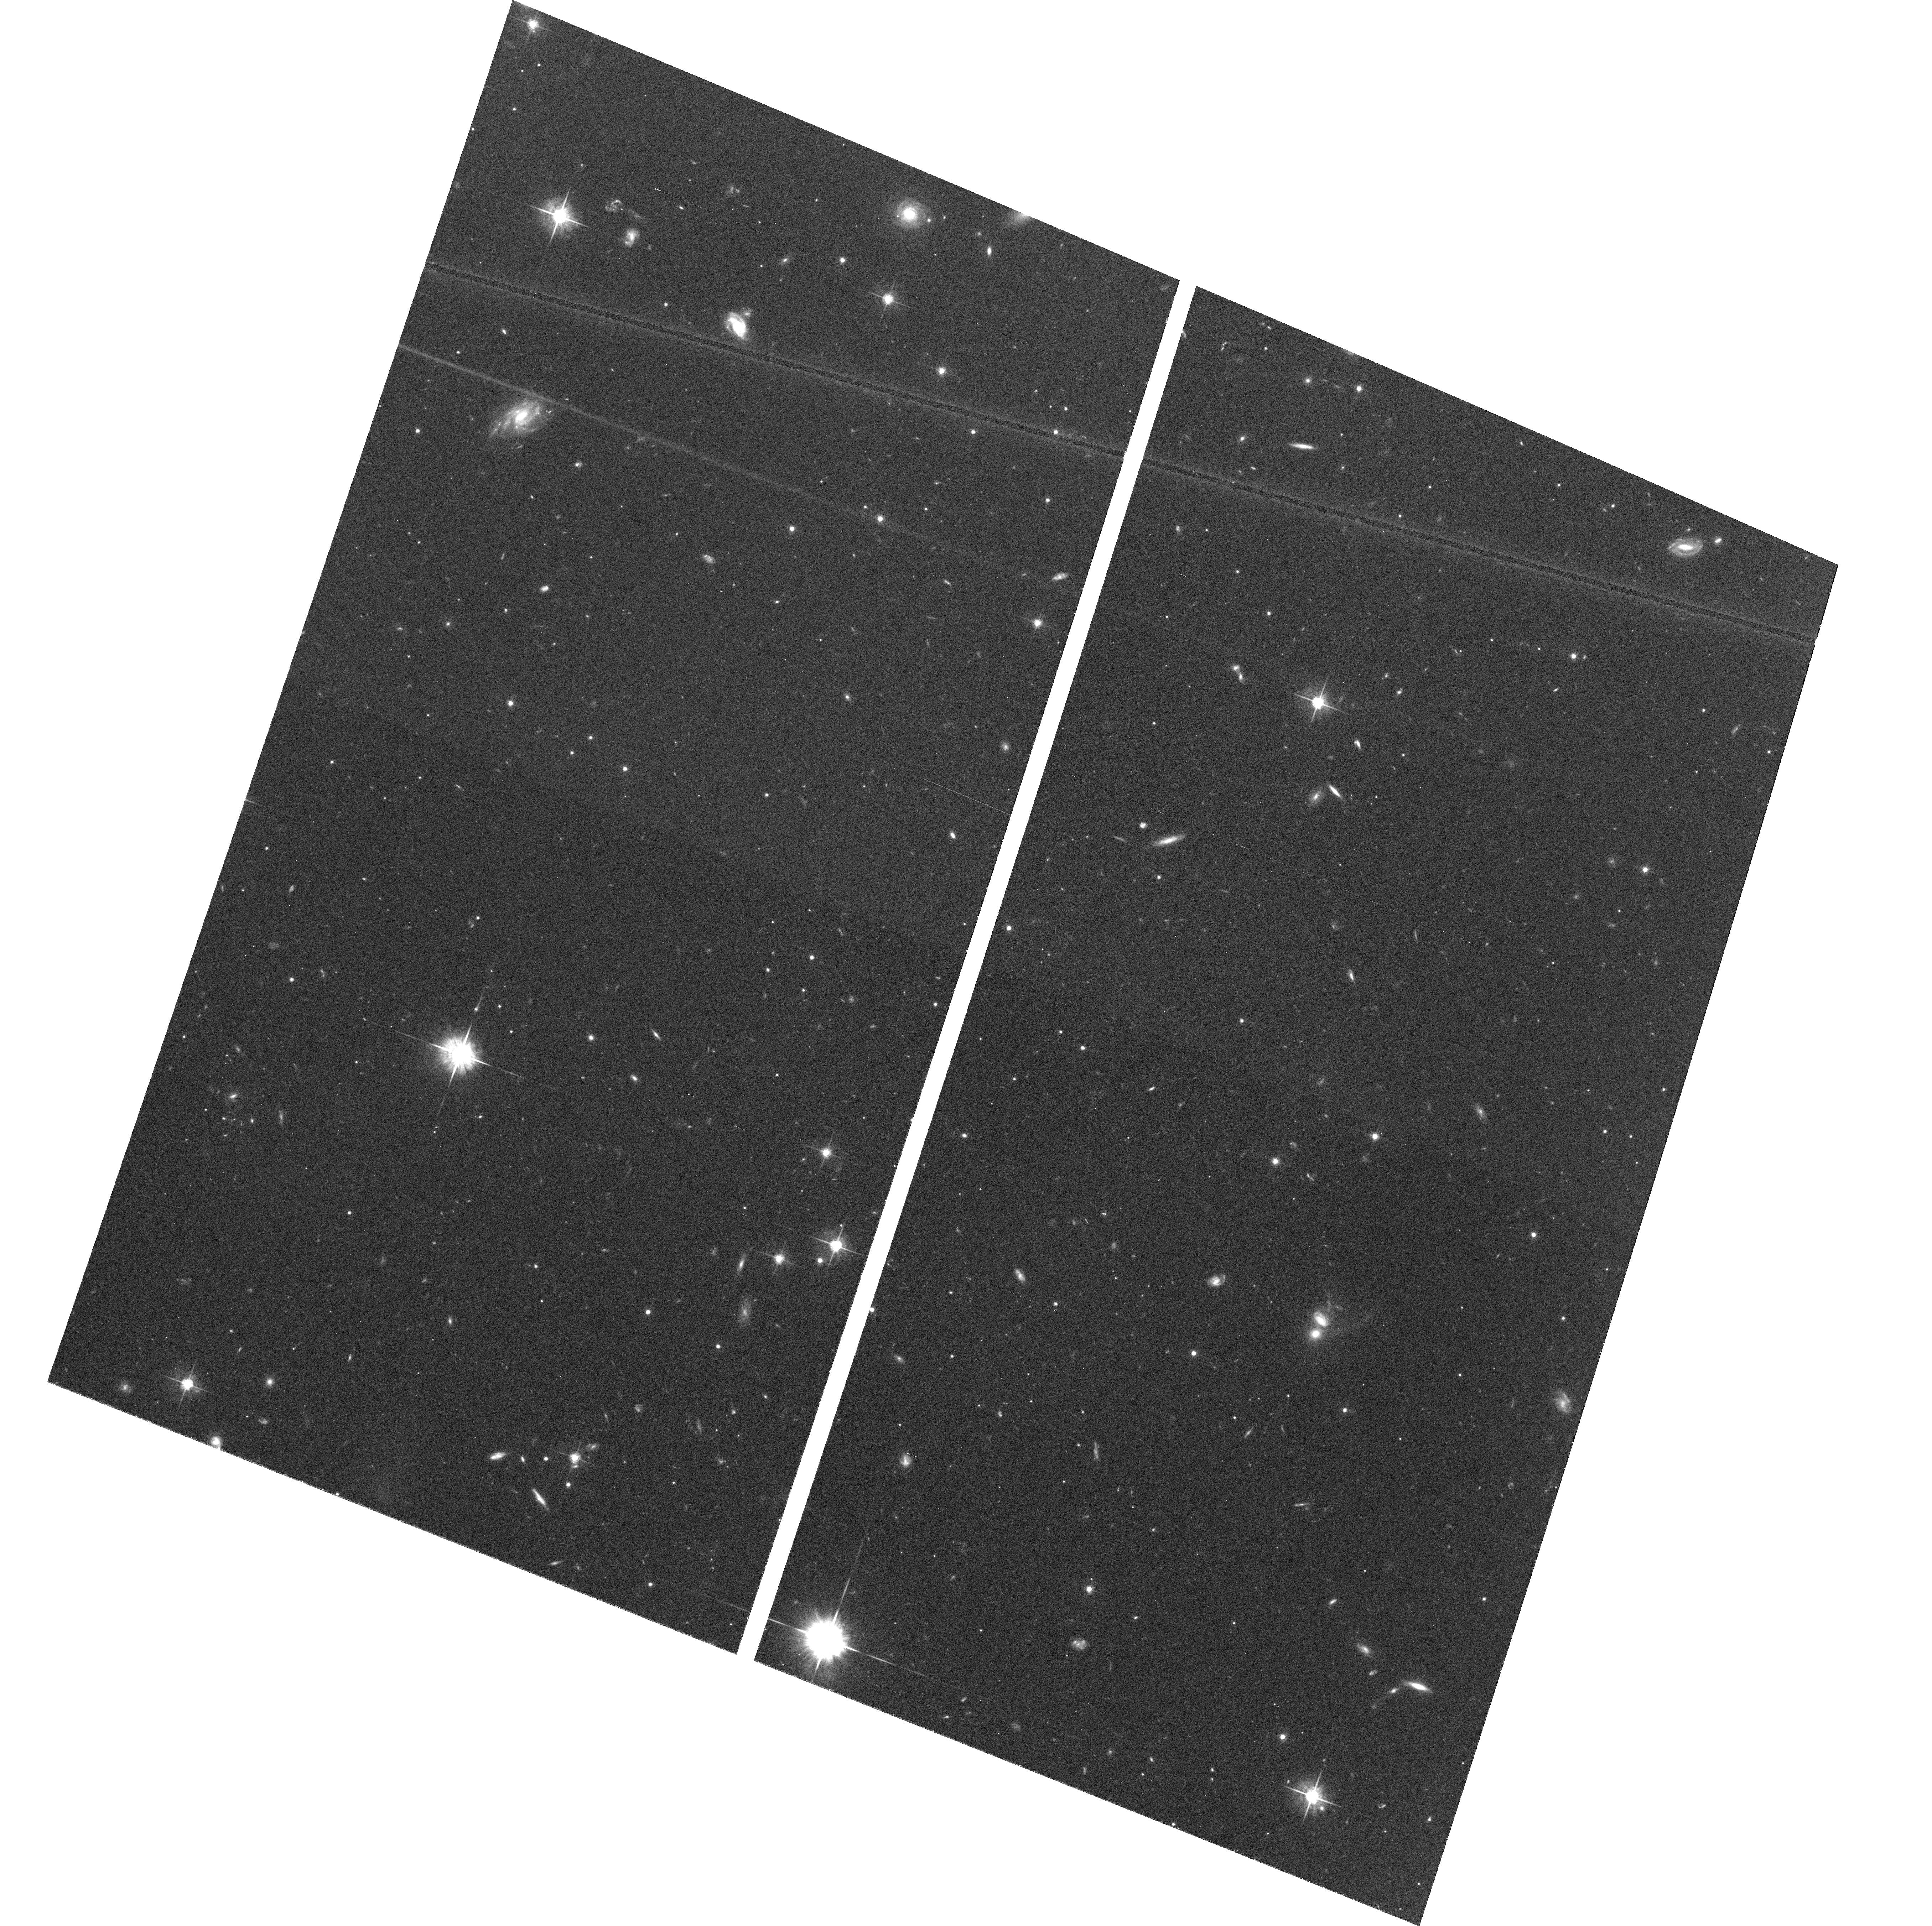
Target: field at RA 311.290°, Dec -31.341°. Instrument: ACS/WFC. Filter: F625W. Exposure: 1.2 h. Observation ID: hst_9987_21_acs_wfc_f625w_j8qj21

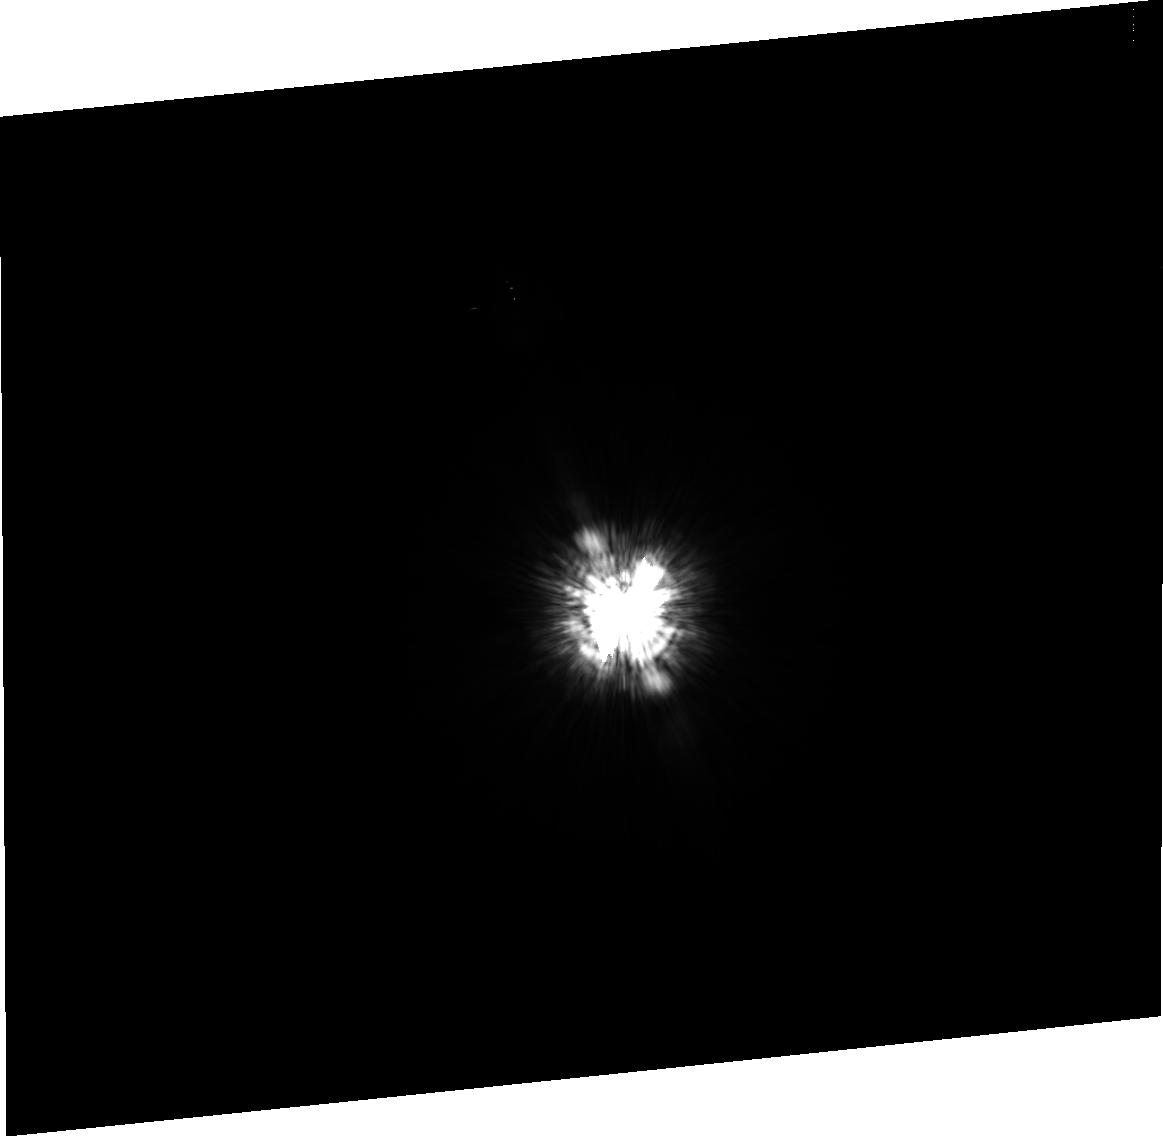
Target: ALF-PIC. Instrument: ACS/HRC. Filter: F435W. Exposure: 8 min. Observation ID: j8qj17030

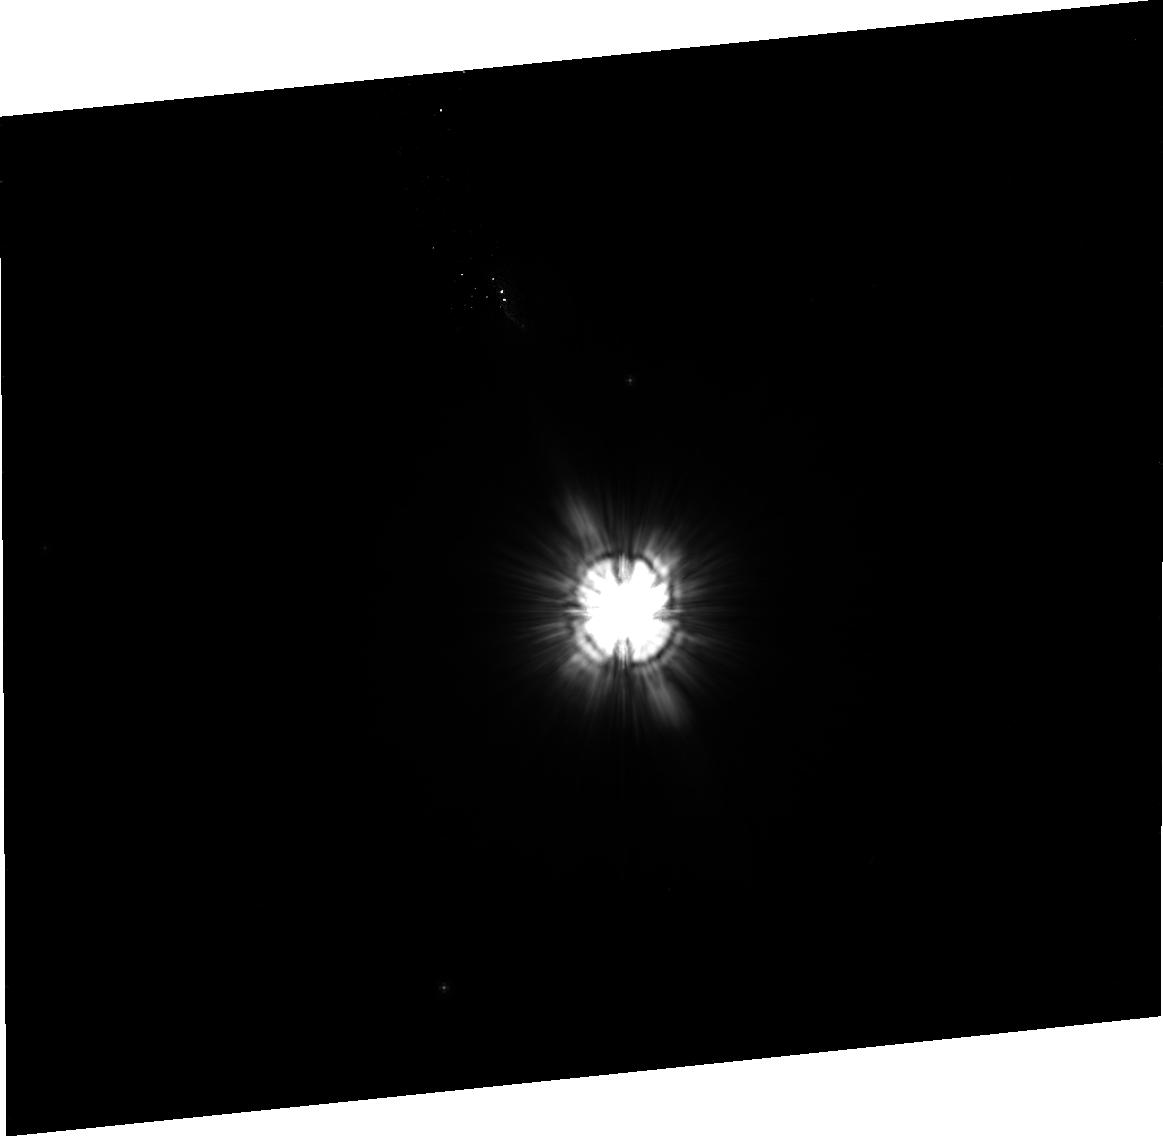
Target: HD-181327. Instrument: ACS/HRC. Filter: F606W. Exposure: 41 min. Observation ID: j8qj05020

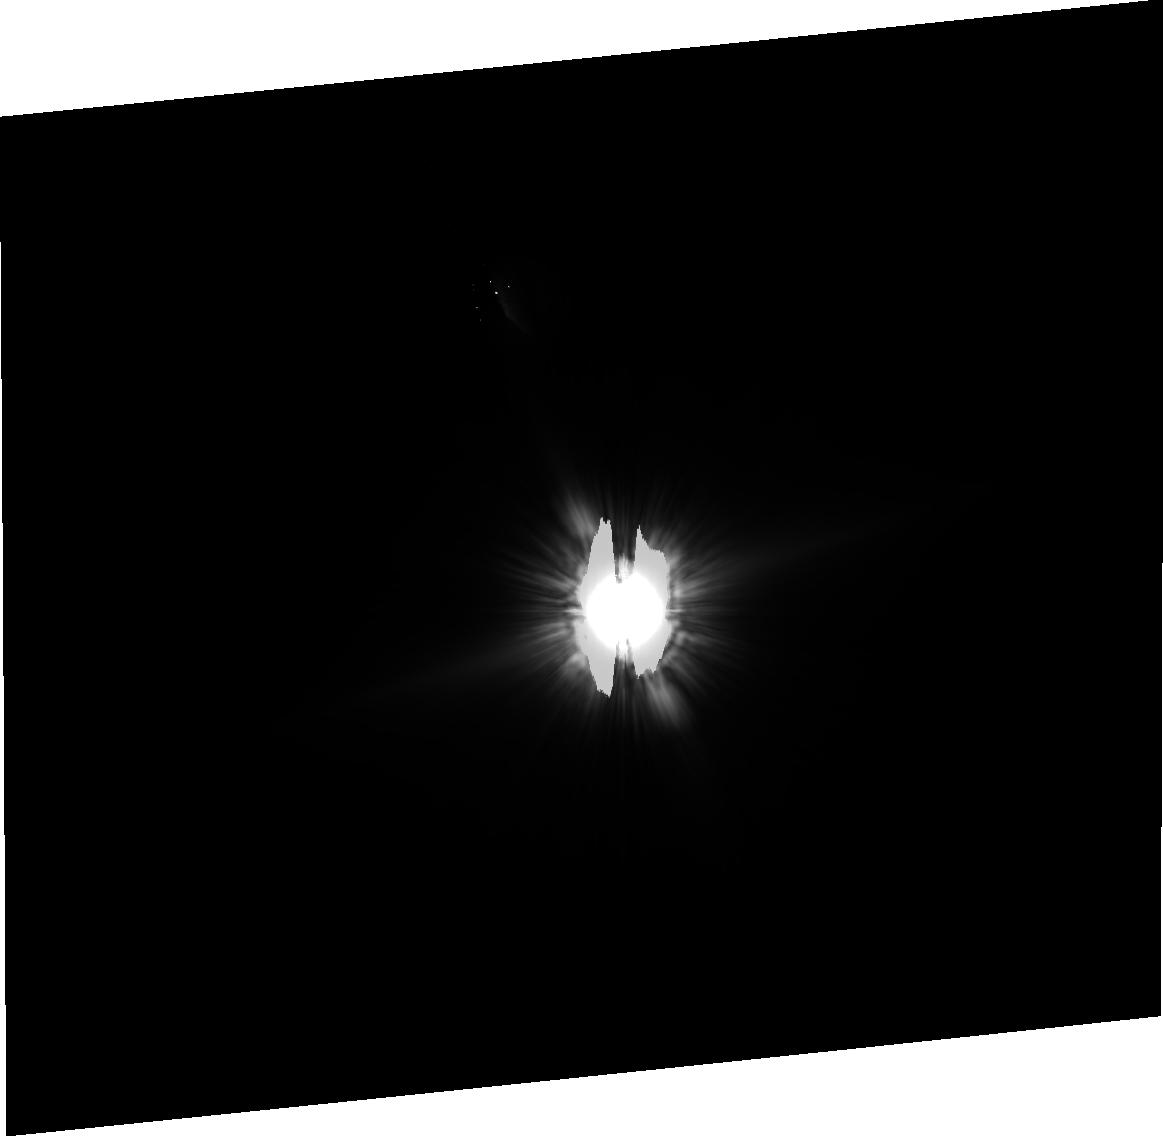
Target: BETA-PIC. Instrument: ACS/HRC. Filter: F606W. Exposure: 34 min. Observation ID: j8qj16030

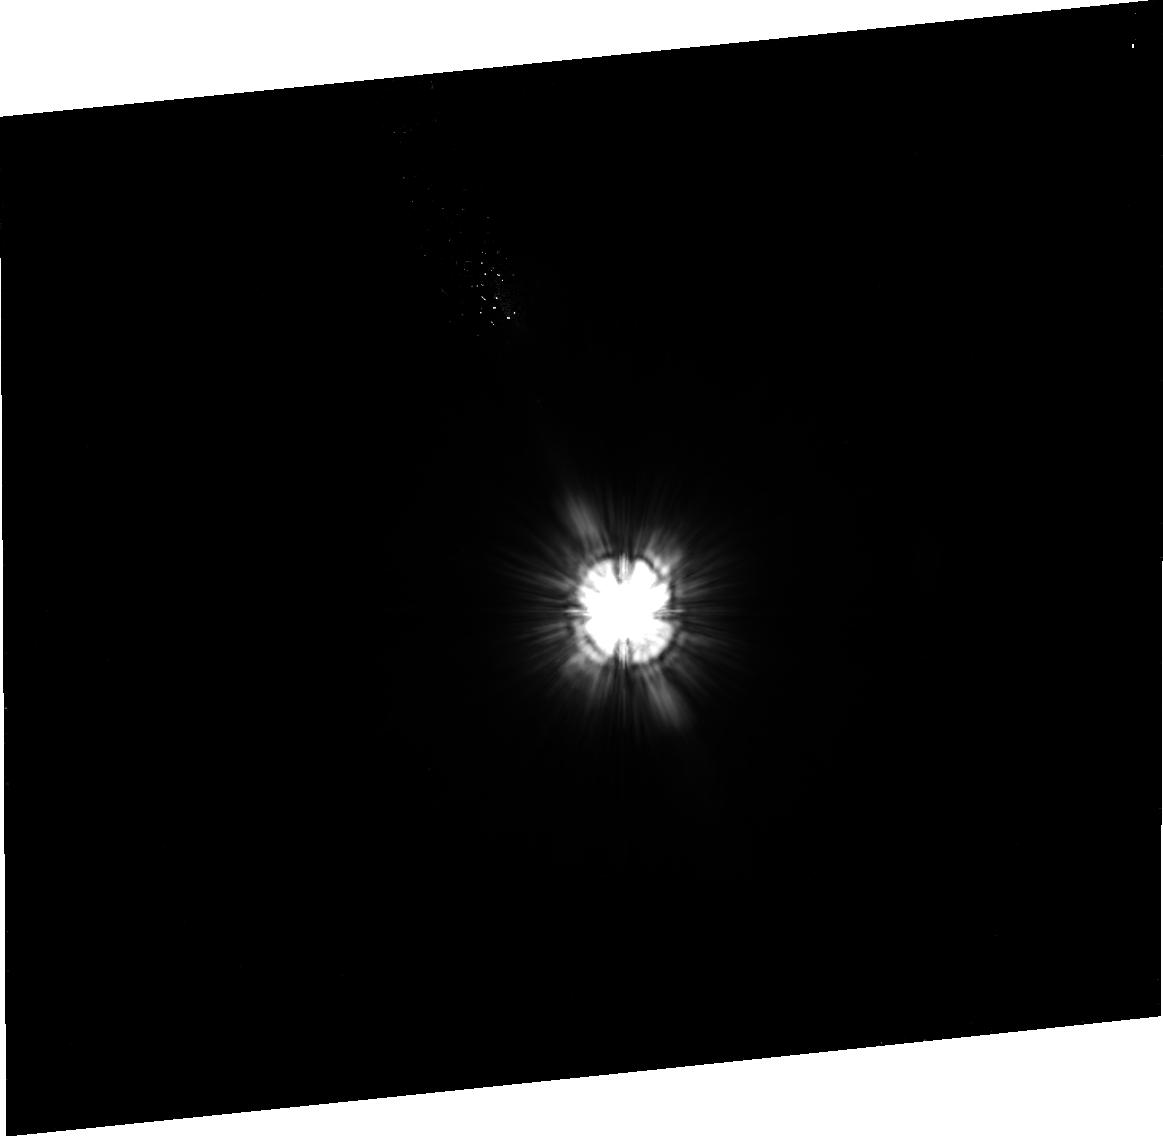
Target: HD-107146. Instrument: ACS/HRC. Filter: F606W. Exposure: 39 min. Observation ID: j8qj03020

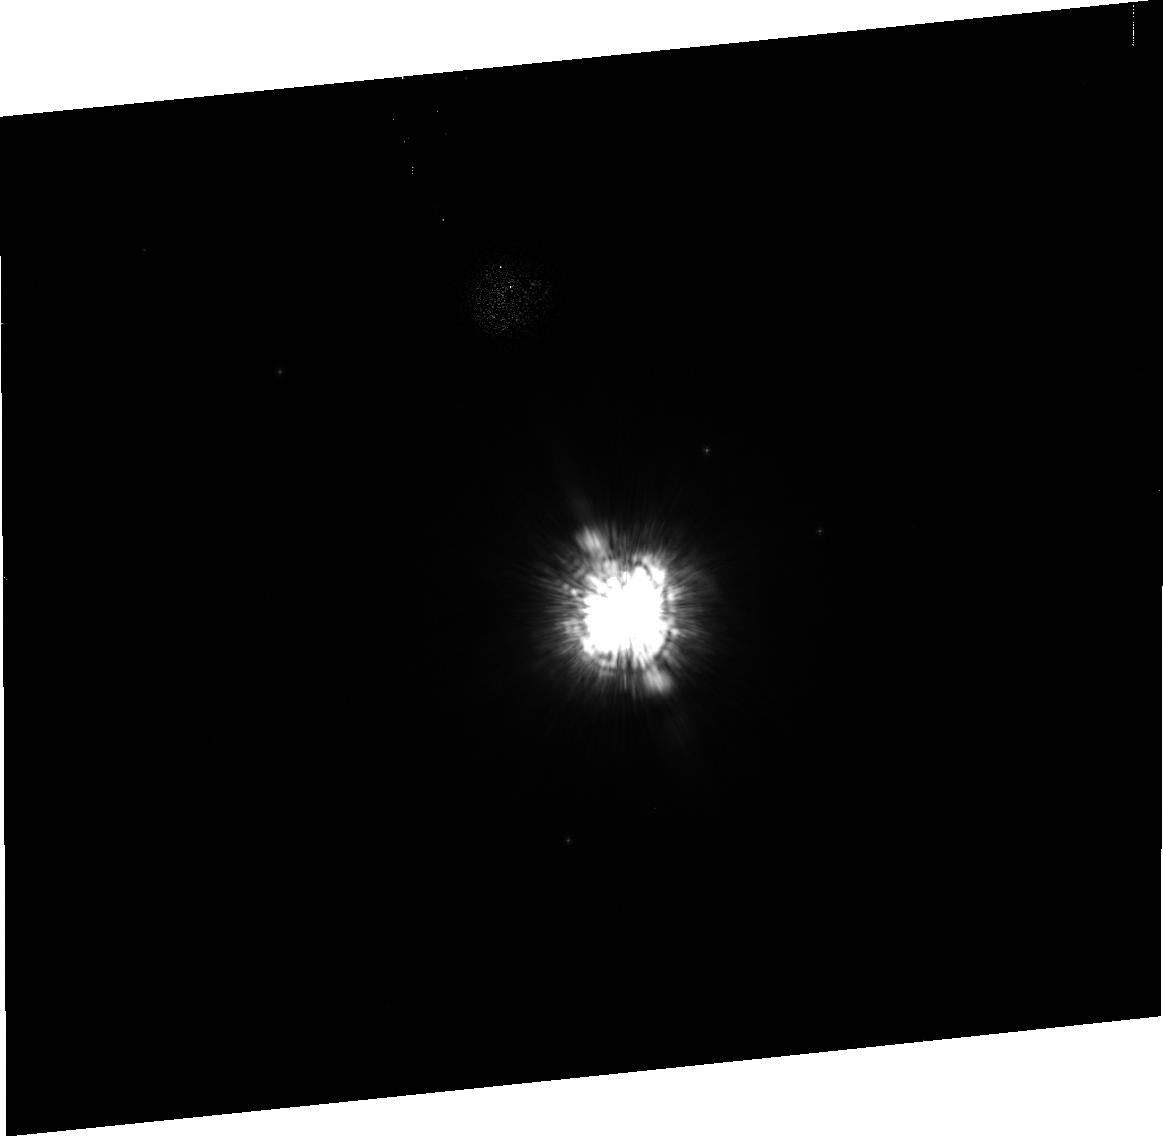
Target: HD-100546. Instrument: ACS/HRC. Filter: F435W. Exposure: 3 min. Observation ID: j8qj18010

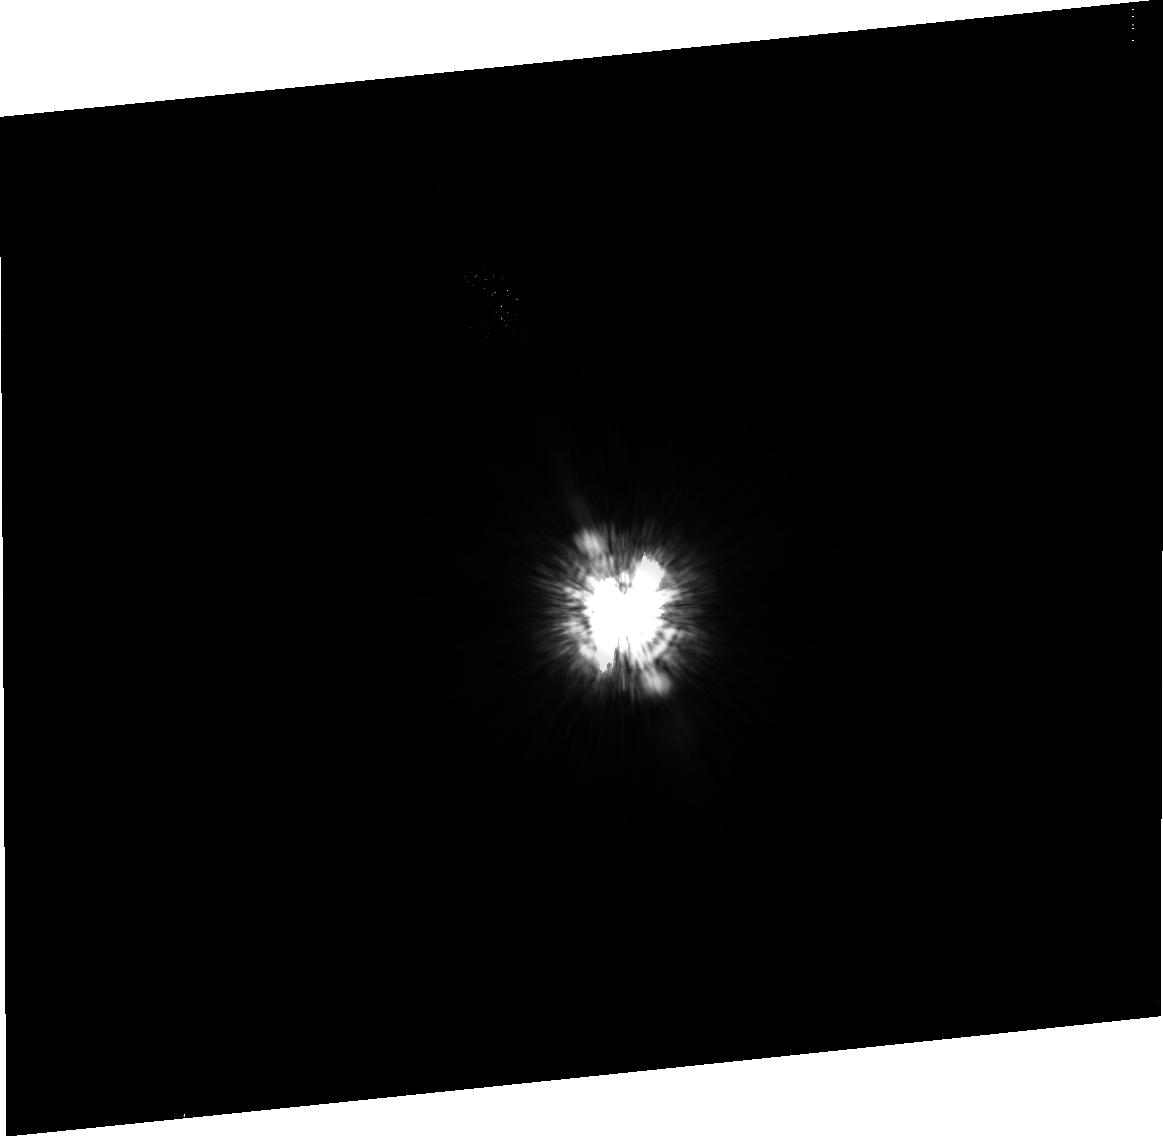
Target: HD-145570. Instrument: ACS/HRC. Filter: F435W. Exposure: 39 min. Observation ID: j8qj14010

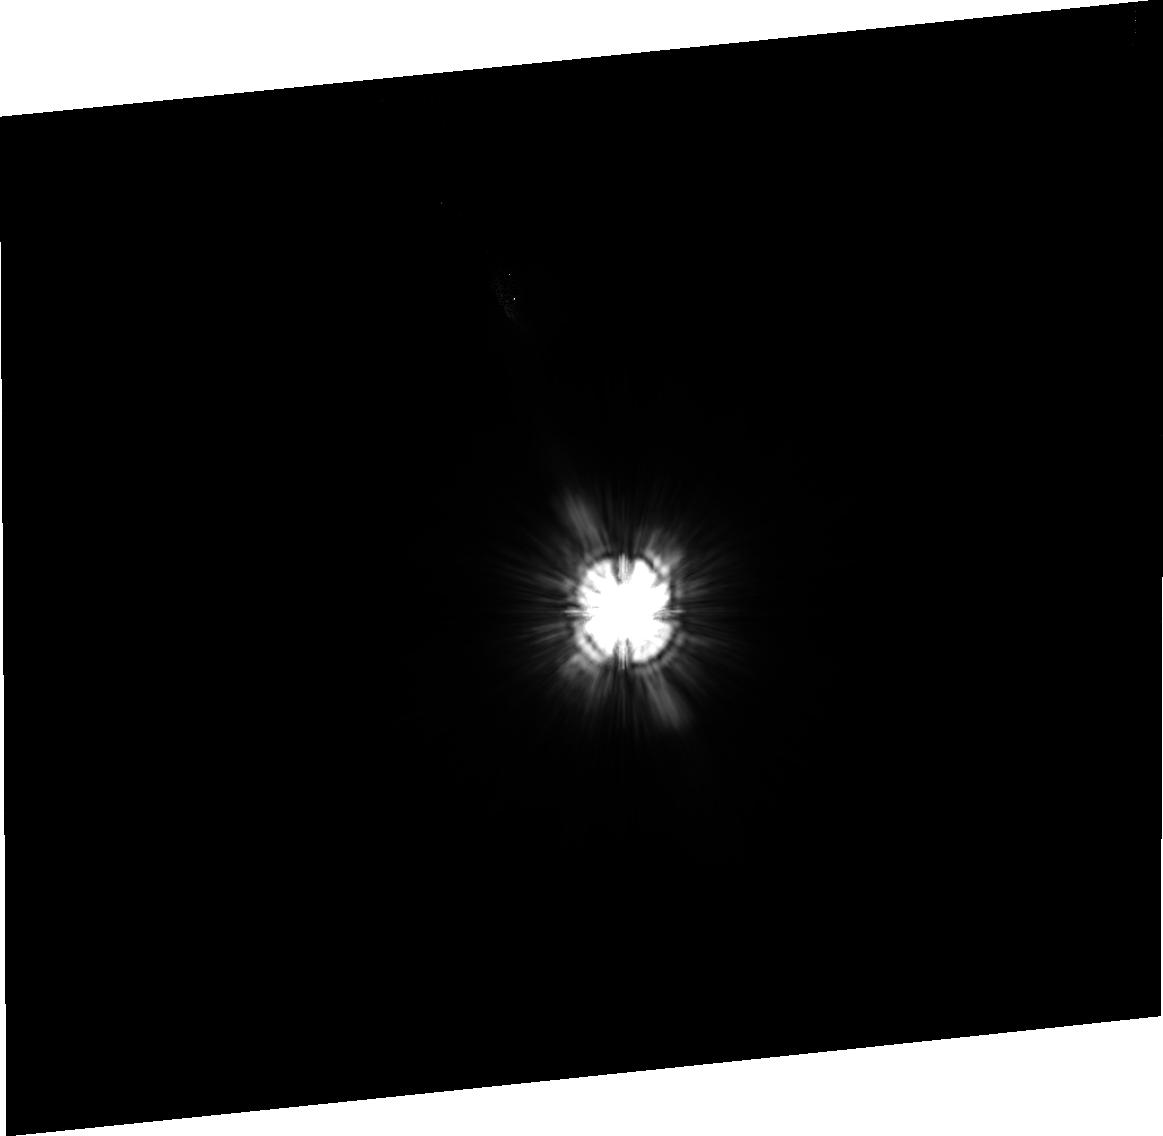
Target: HD-216149. Instrument: ACS/HRC. Filter: F606W. Exposure: 30 min. Observation ID: j8qj22030

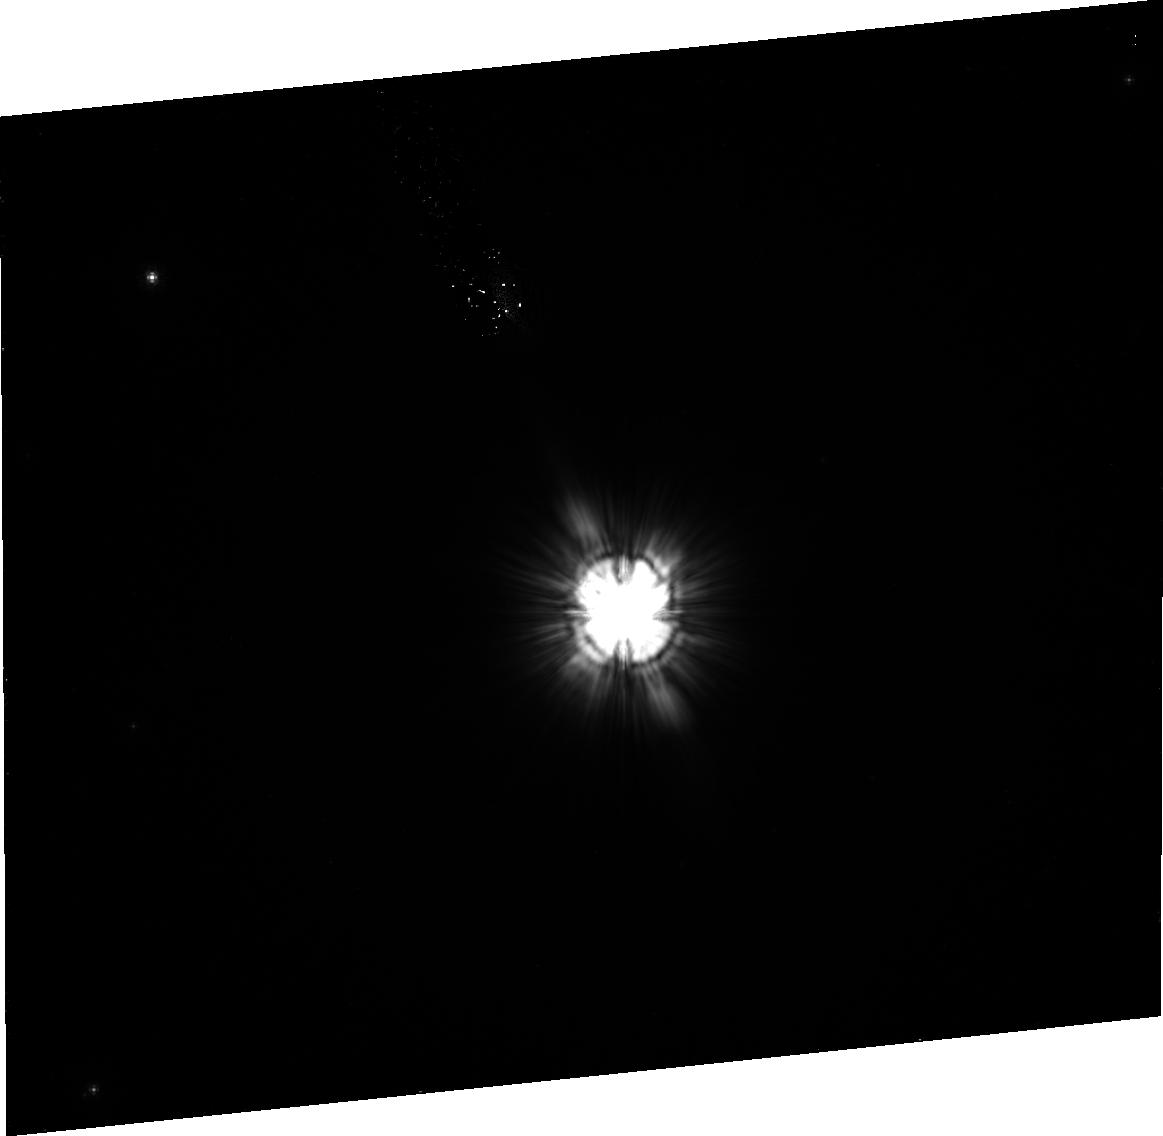
Target: HD-100453. Instrument: ACS/HRC. Filter: F606W. Exposure: 41 min. Observation ID: j8qj01020

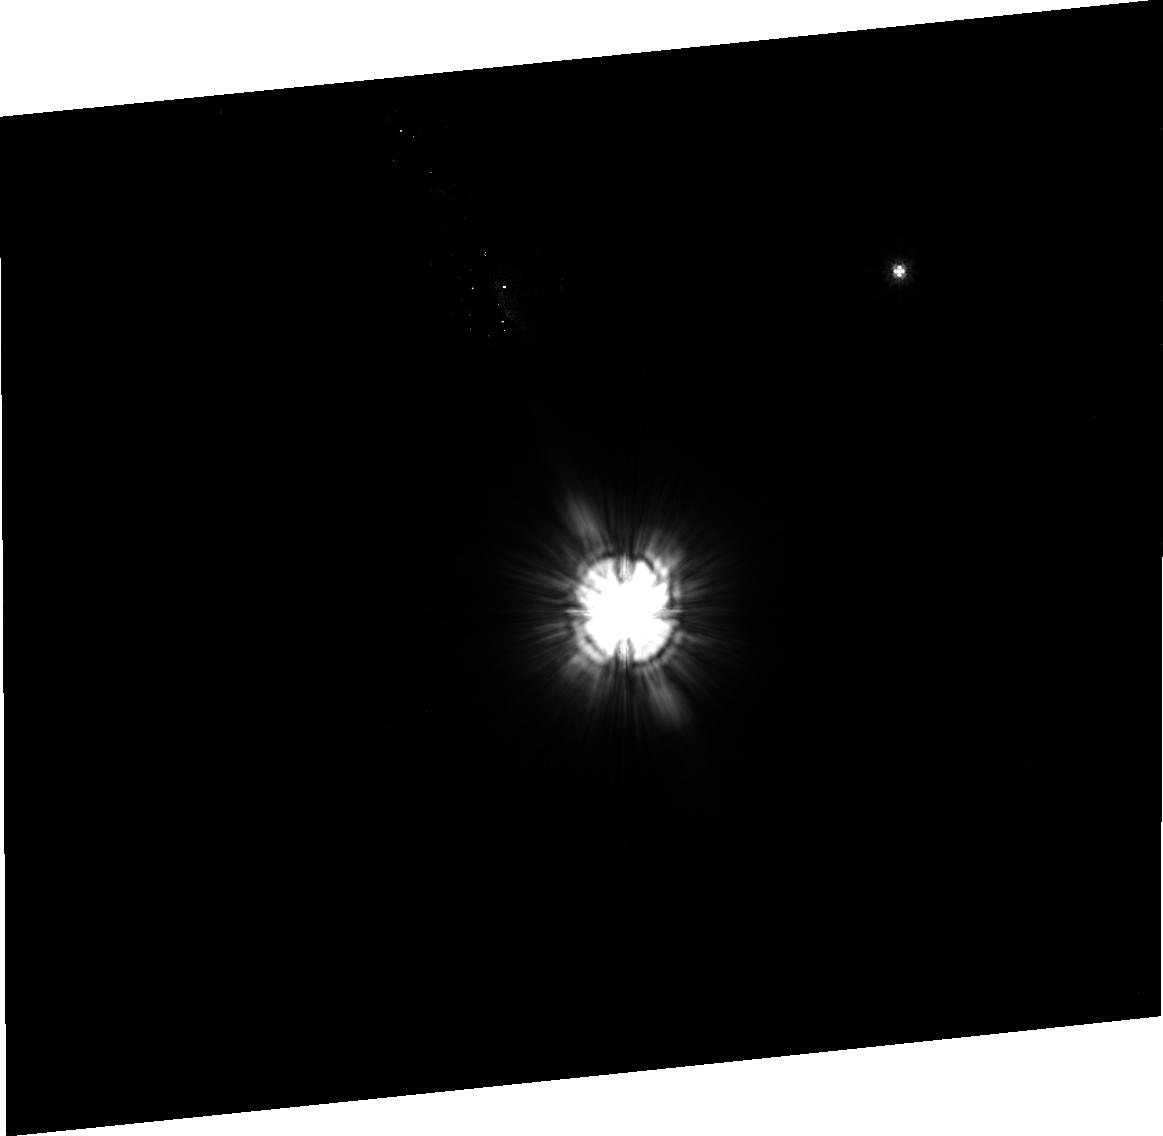
Target: HD-191089. Instrument: ACS/HRC. Filter: F606W. Exposure: 34 min. Observation ID: j8qj06010

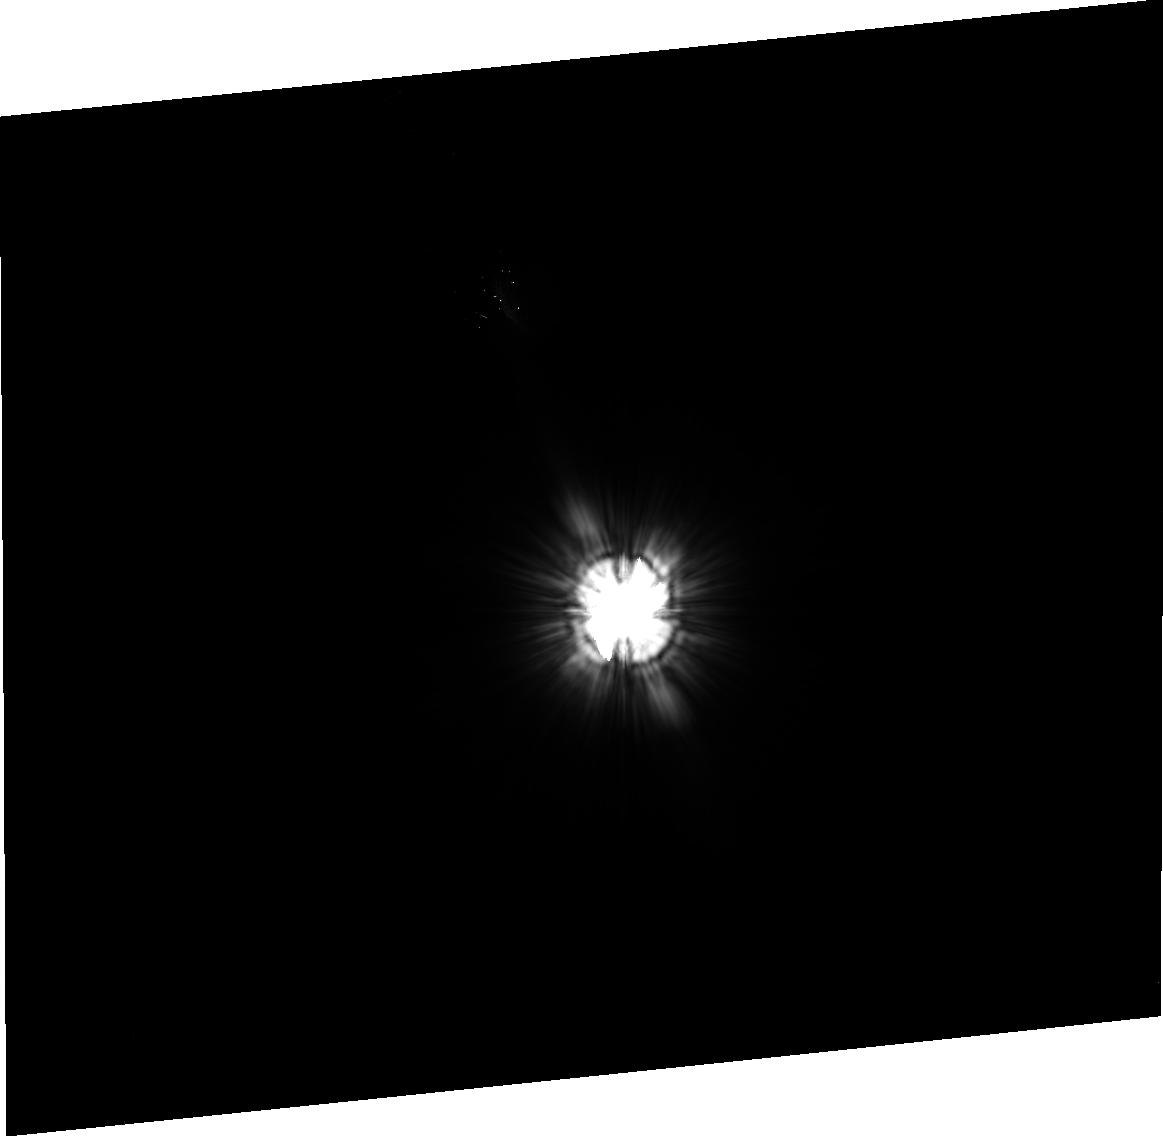
Target: HD-87427. Instrument: ACS/HRC. Filter: F606W. Exposure: 33 min. Observation ID: j8qj02010

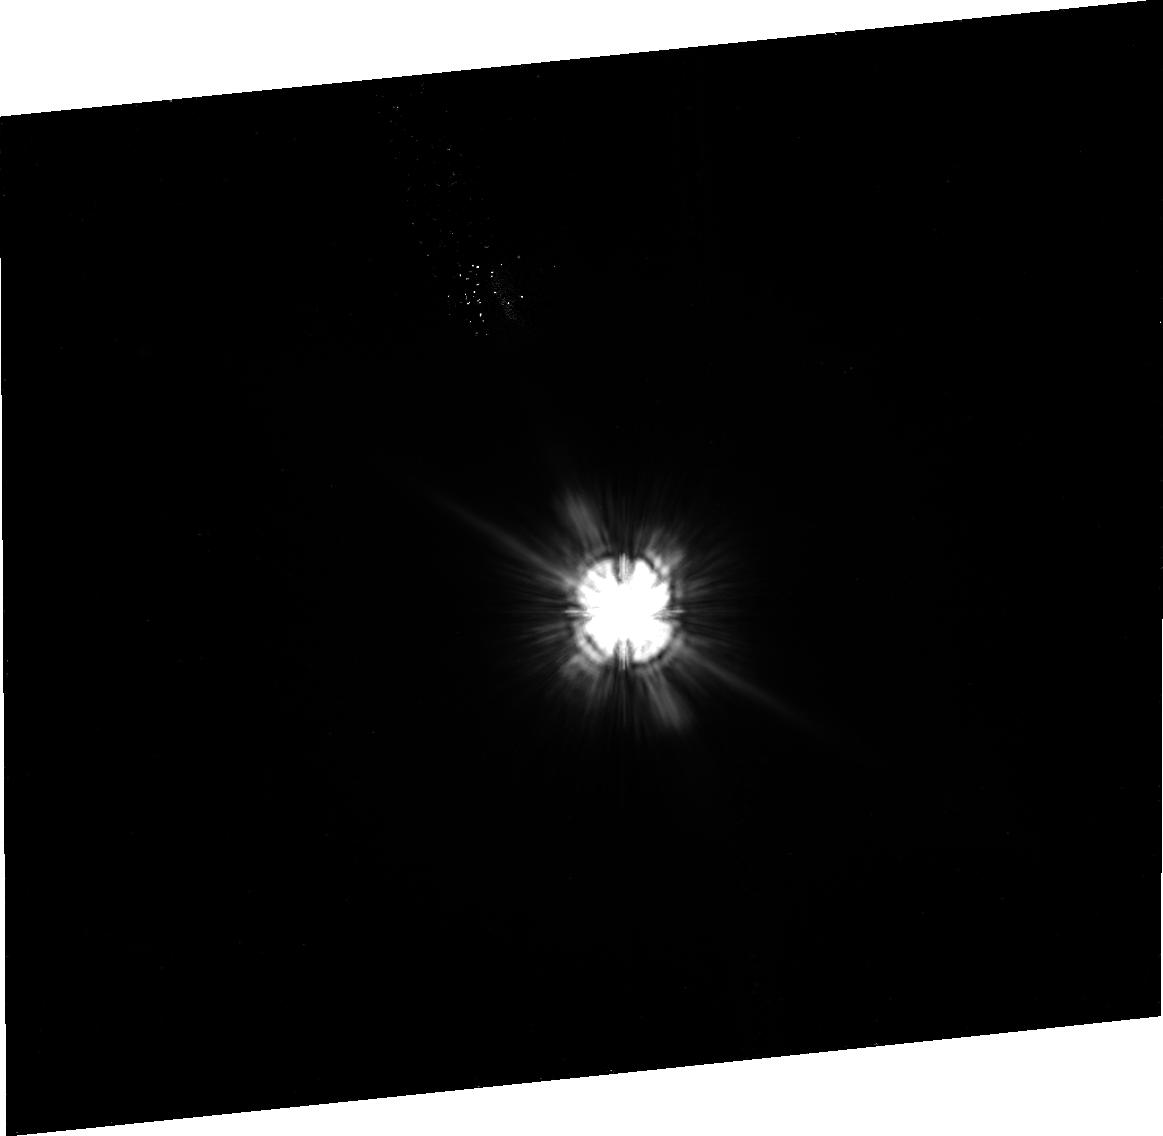
Target: GJ-803. Instrument: ACS/HRC. Filter: F606W. Exposure: 47 min. Observation ID: j8qj21060

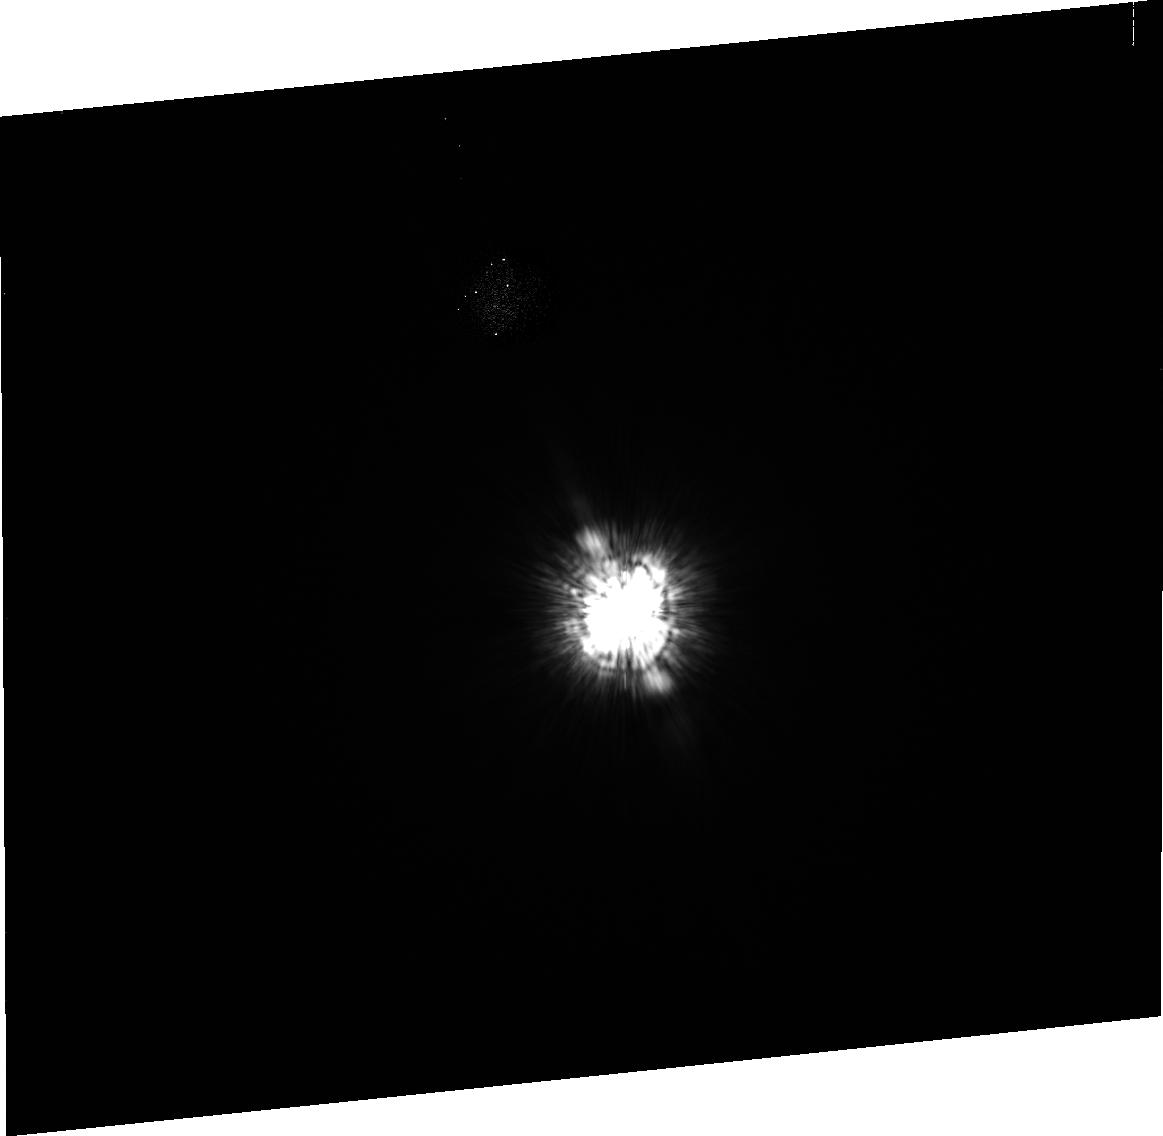
Target: HD-129433. Instrument: ACS/HRC. Filter: F435W. Exposure: 3 min. Observation ID: j8qj20020

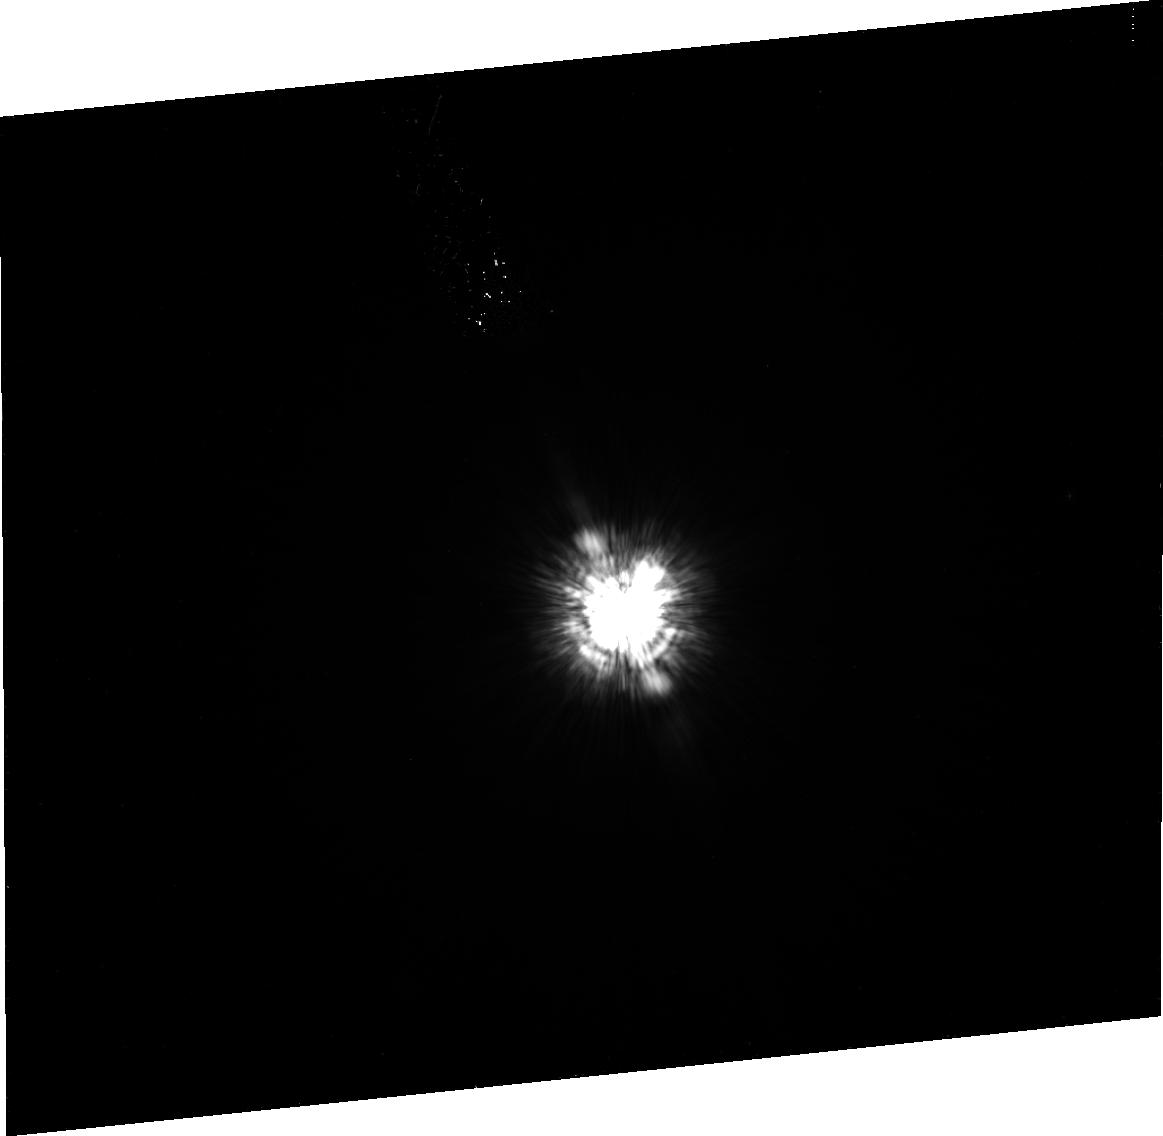
Target: HD-163296. Instrument: ACS/HRC. Filter: F435W. Exposure: 41 min. Observation ID: j8qj13010

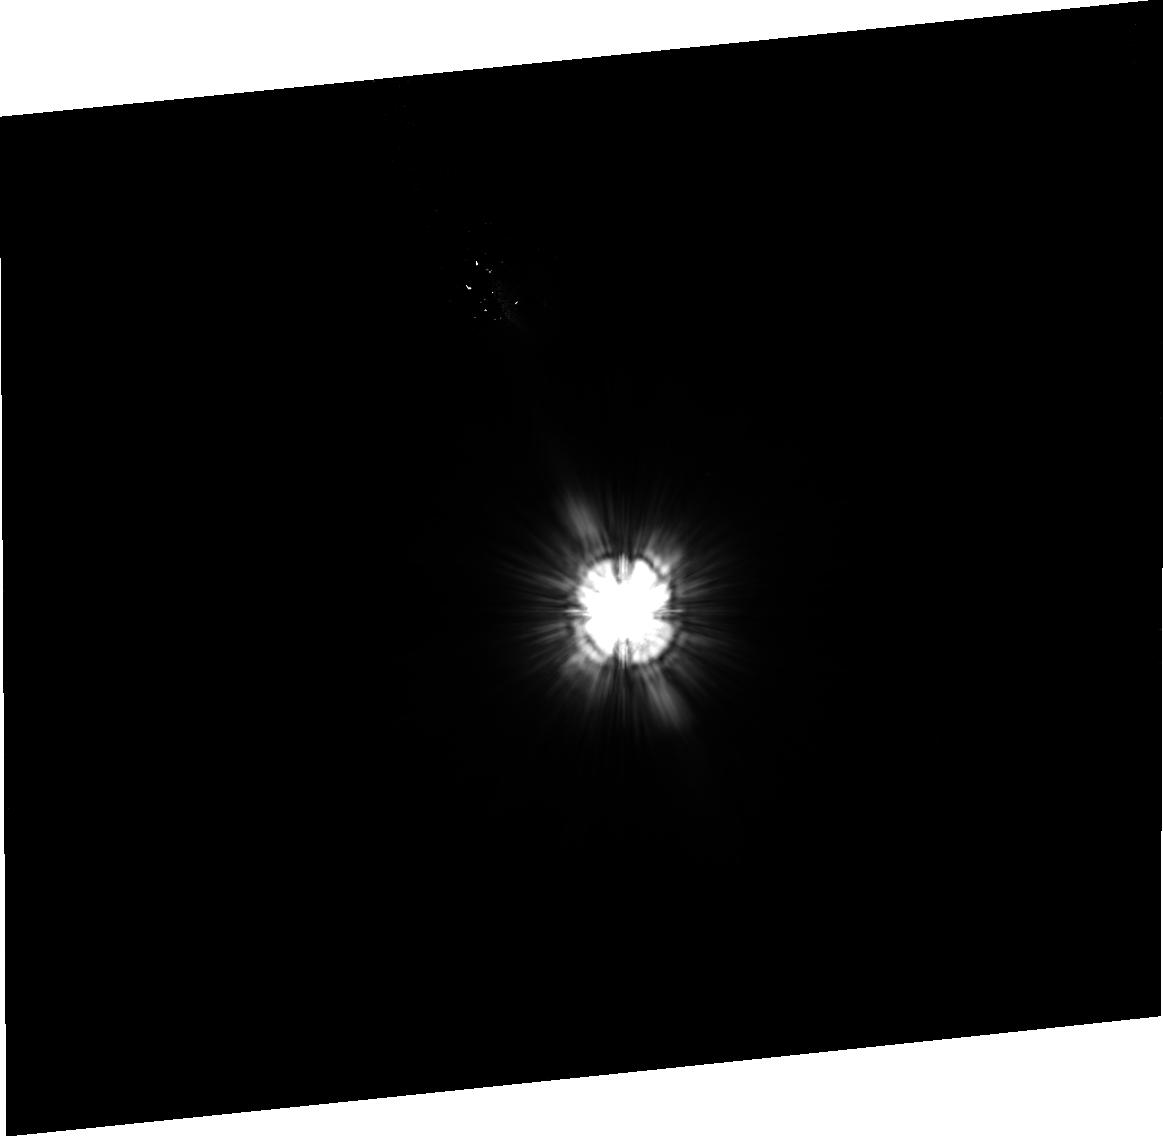
Target: HD-120066. Instrument: ACS/HRC. Filter: F606W. Exposure: 33 min. Observation ID: j8qj04010

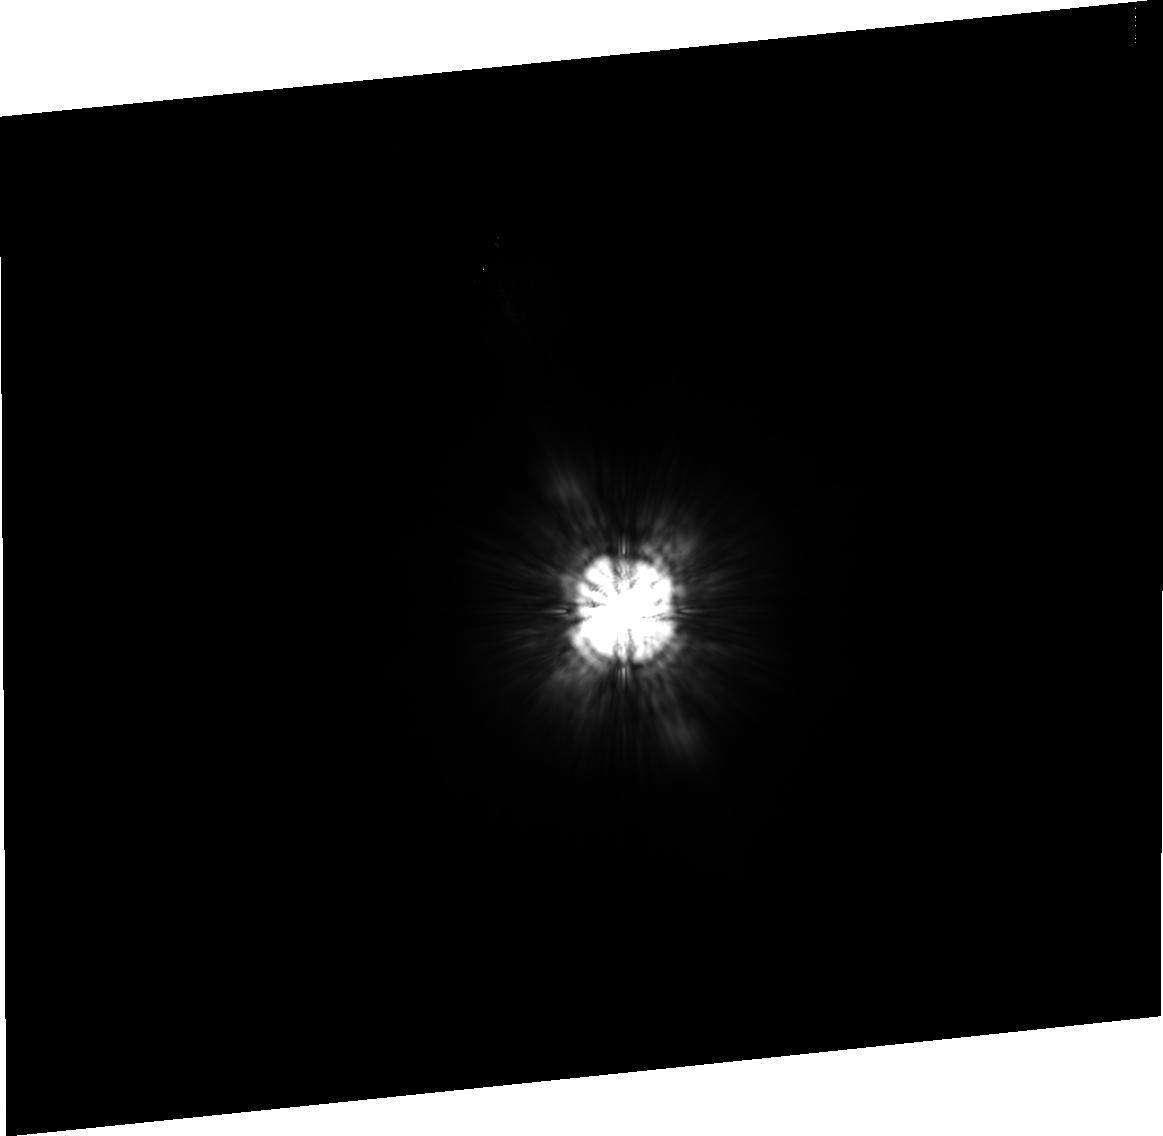
Target: ALF-PIC. Instrument: ACS/HRC. Filter: F814W. Exposure: 3 min. Observation ID: j8qj17080

Coronagraphic search for disks around nearby stars (PI: Ford, Holland)

We will use the coronagraphic and imaging modes of the High Resolution camera to study of the role of circumstellar disks in planetary system formation over timescales of ~1-1000 Myr. Our targets comprise pre Main-Sequence (MS) and MS stars, selected by infrared excess, and targets selected from SIRTF surveys. Some targets, like Beta Pictoris have debris disks that have been detected at optical or near-IR wavelengths, while others have disks inferred from mid-IR or ISO observations. We will obtain multicolor images of each target's circumstellar environment for the purpose of (1) detecting and characterizing disk morphologies over all scales (including warps and regions of enhanced or depleted density), and (2) seeking evidence of embedded planets. Direct and occulted images will be recorded for studying the disks within 2 arcseconds of these targets; the coronagraph will be used to image the outer regions of the disks. Together with existing infrared observations, we will provide constraints on the sizes, distribution, and composition of dust grains.